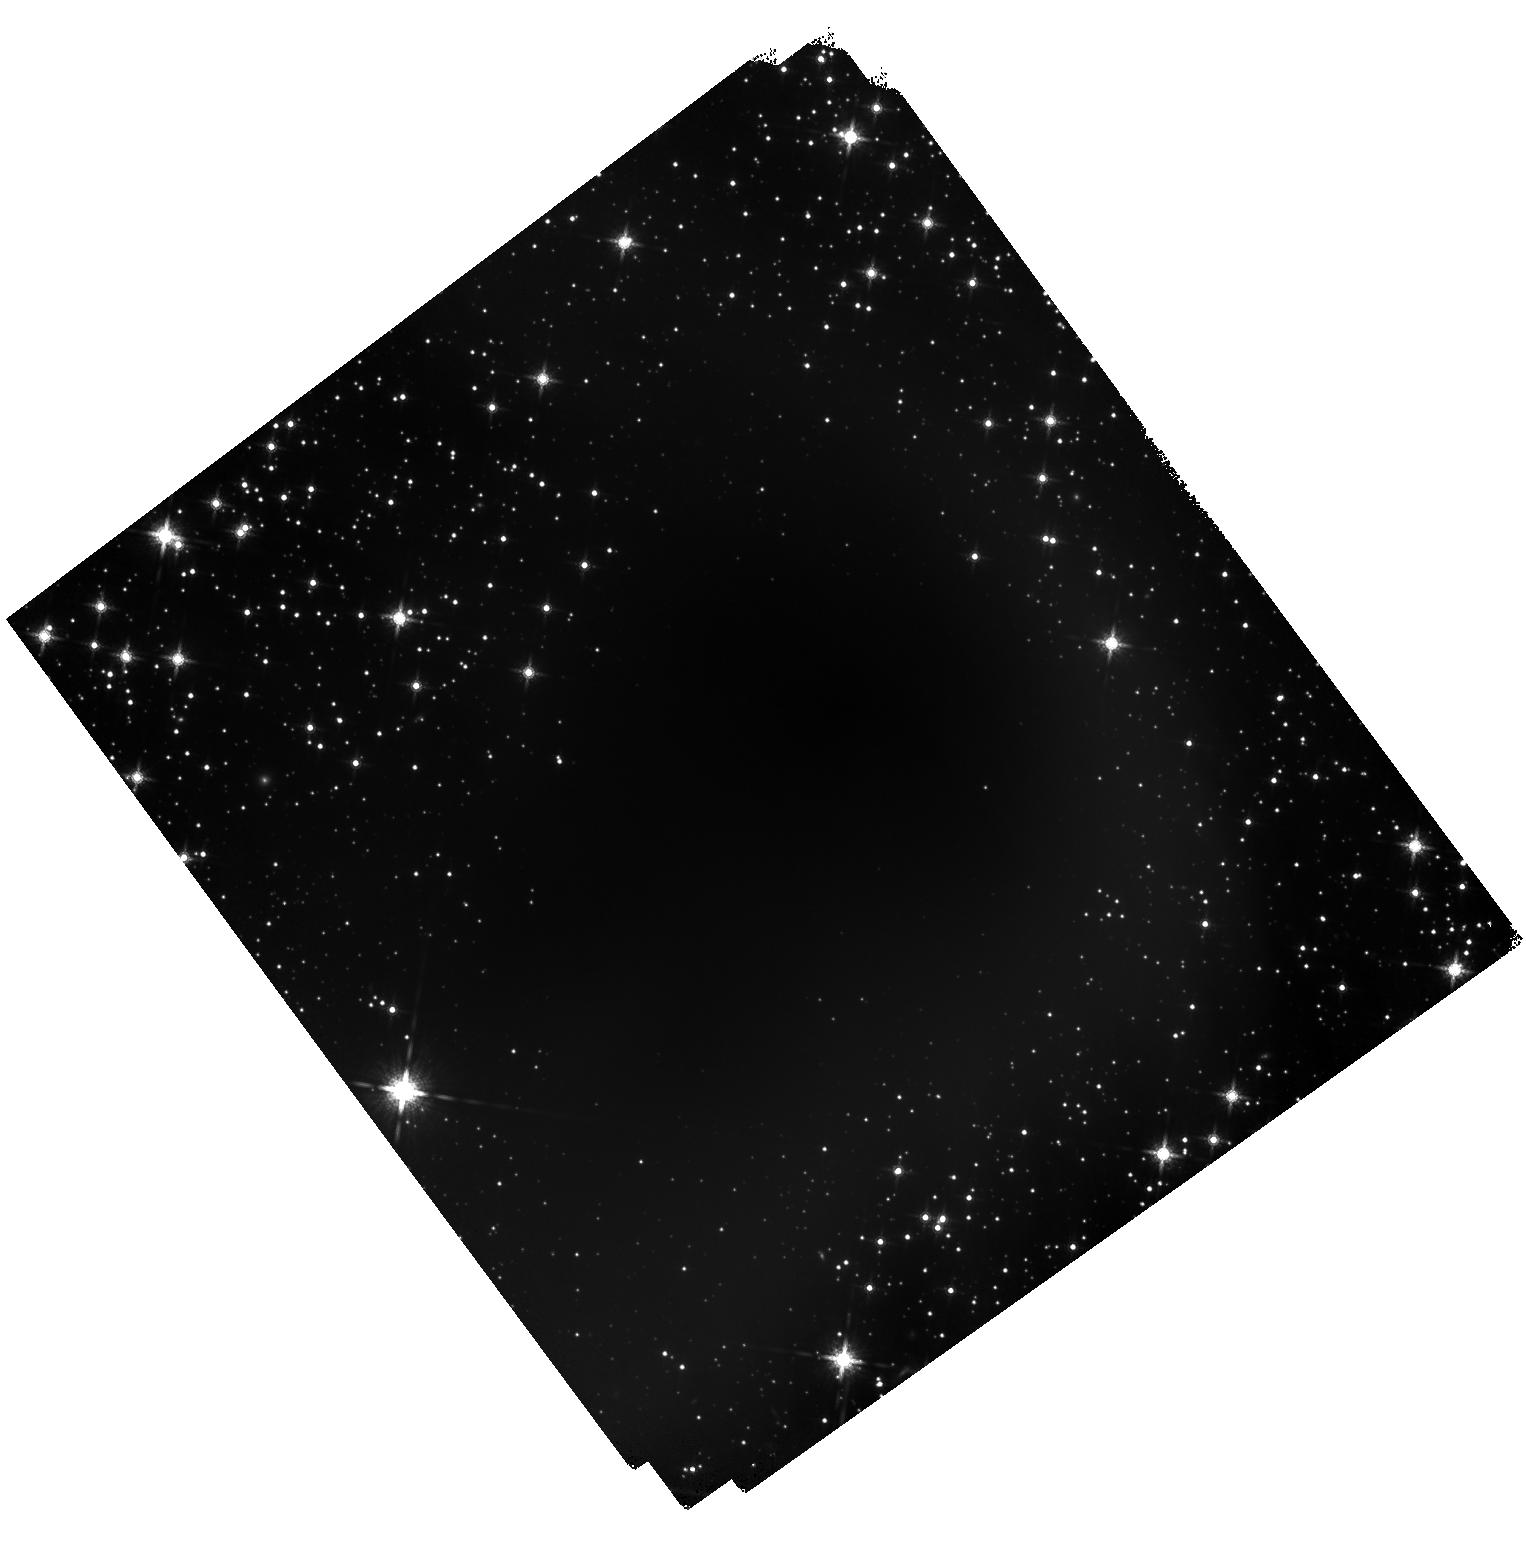
Target: L694-2-CENTER
Instrument: WFC3/IR
Filter: F160W
Exposure: 1.5 h
Observation ID: hst_11618_07_wfc3_ir_f160w_ib6307

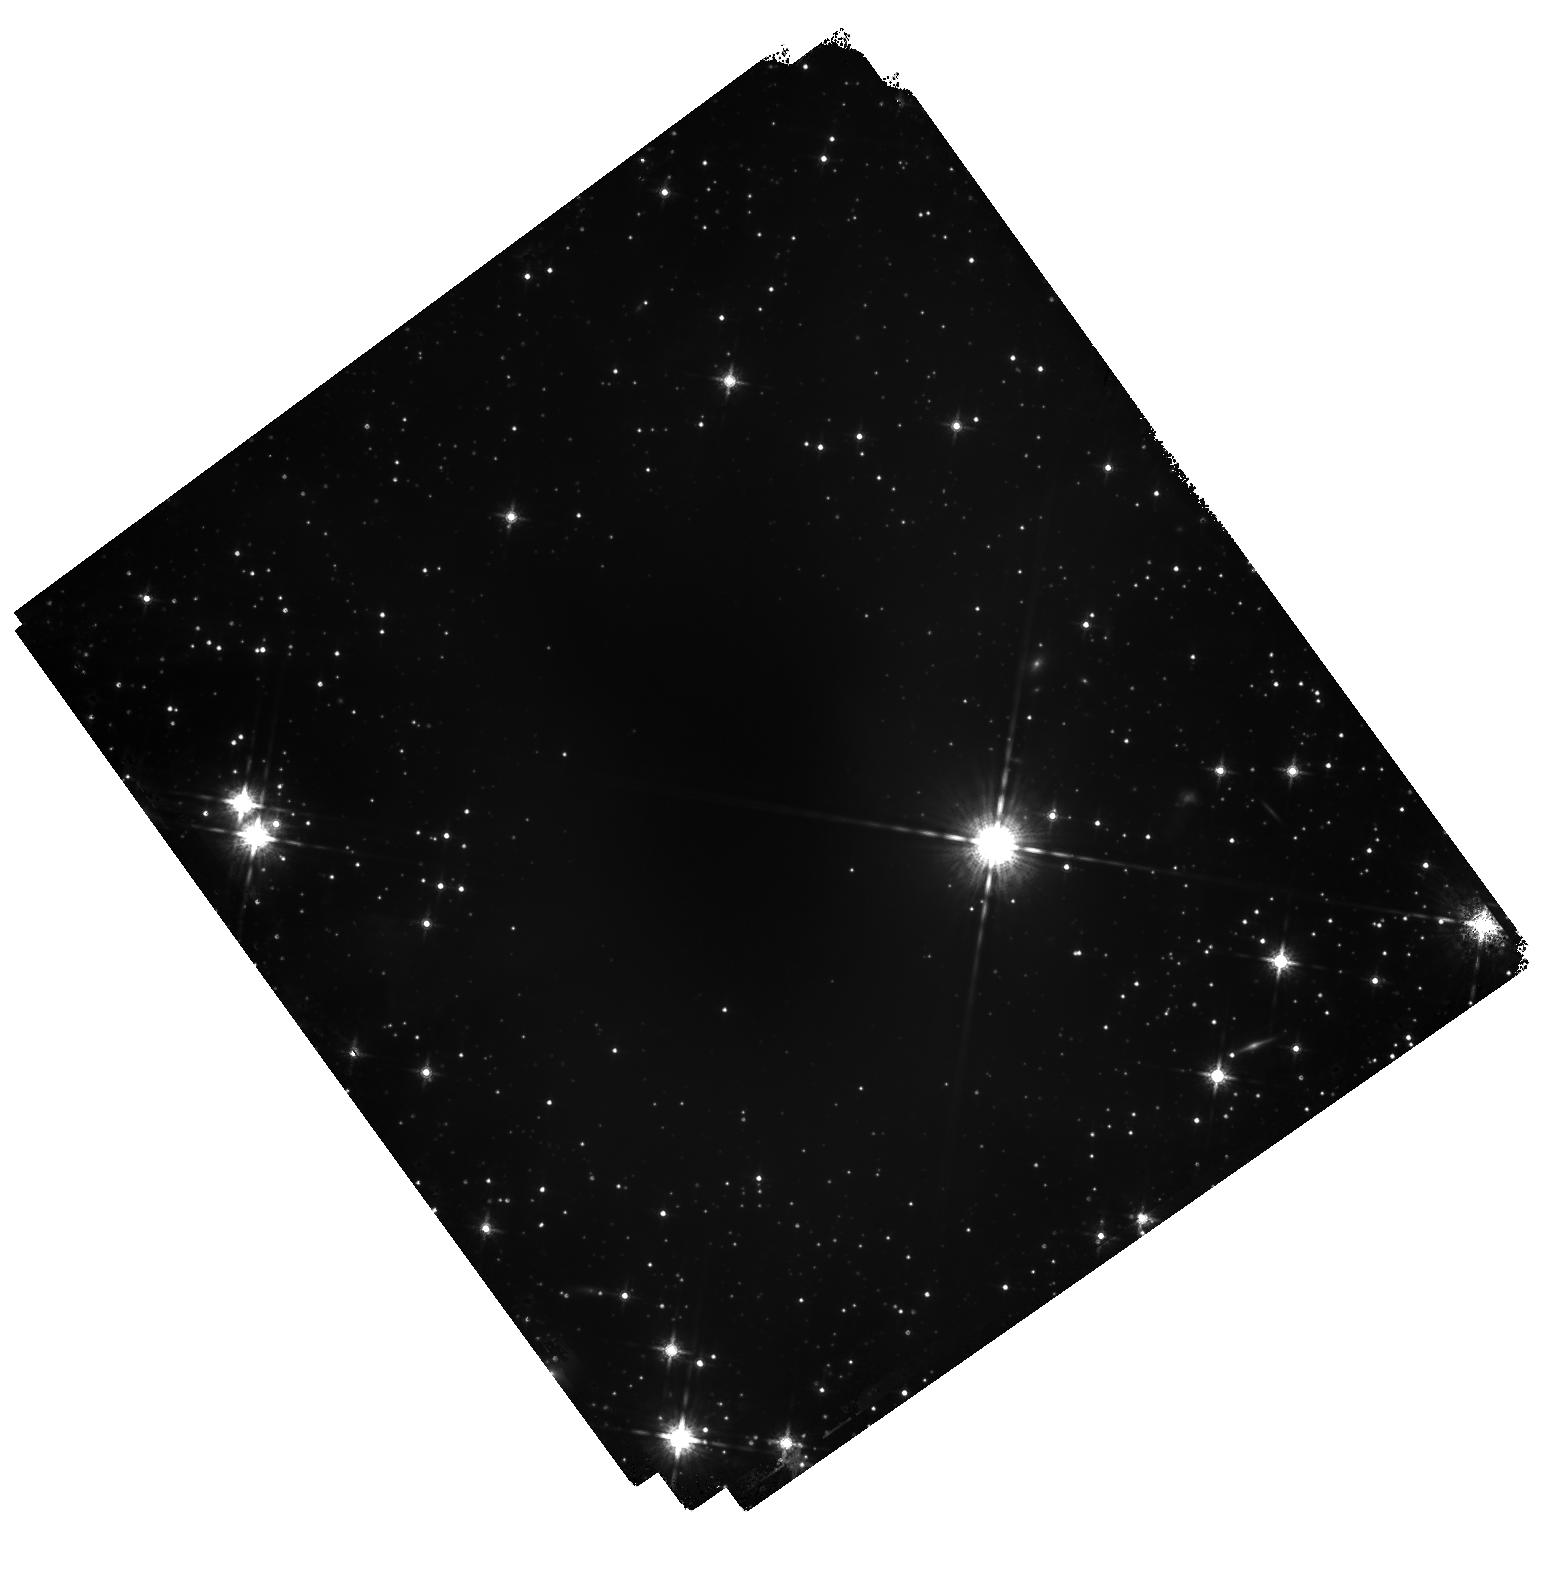
Target: B335-CENTER
Instrument: WFC3/IR
Filter: F160W
Exposure: 1.5 h
Observation ID: hst_11618_08_wfc3_ir_f160w_ib6308

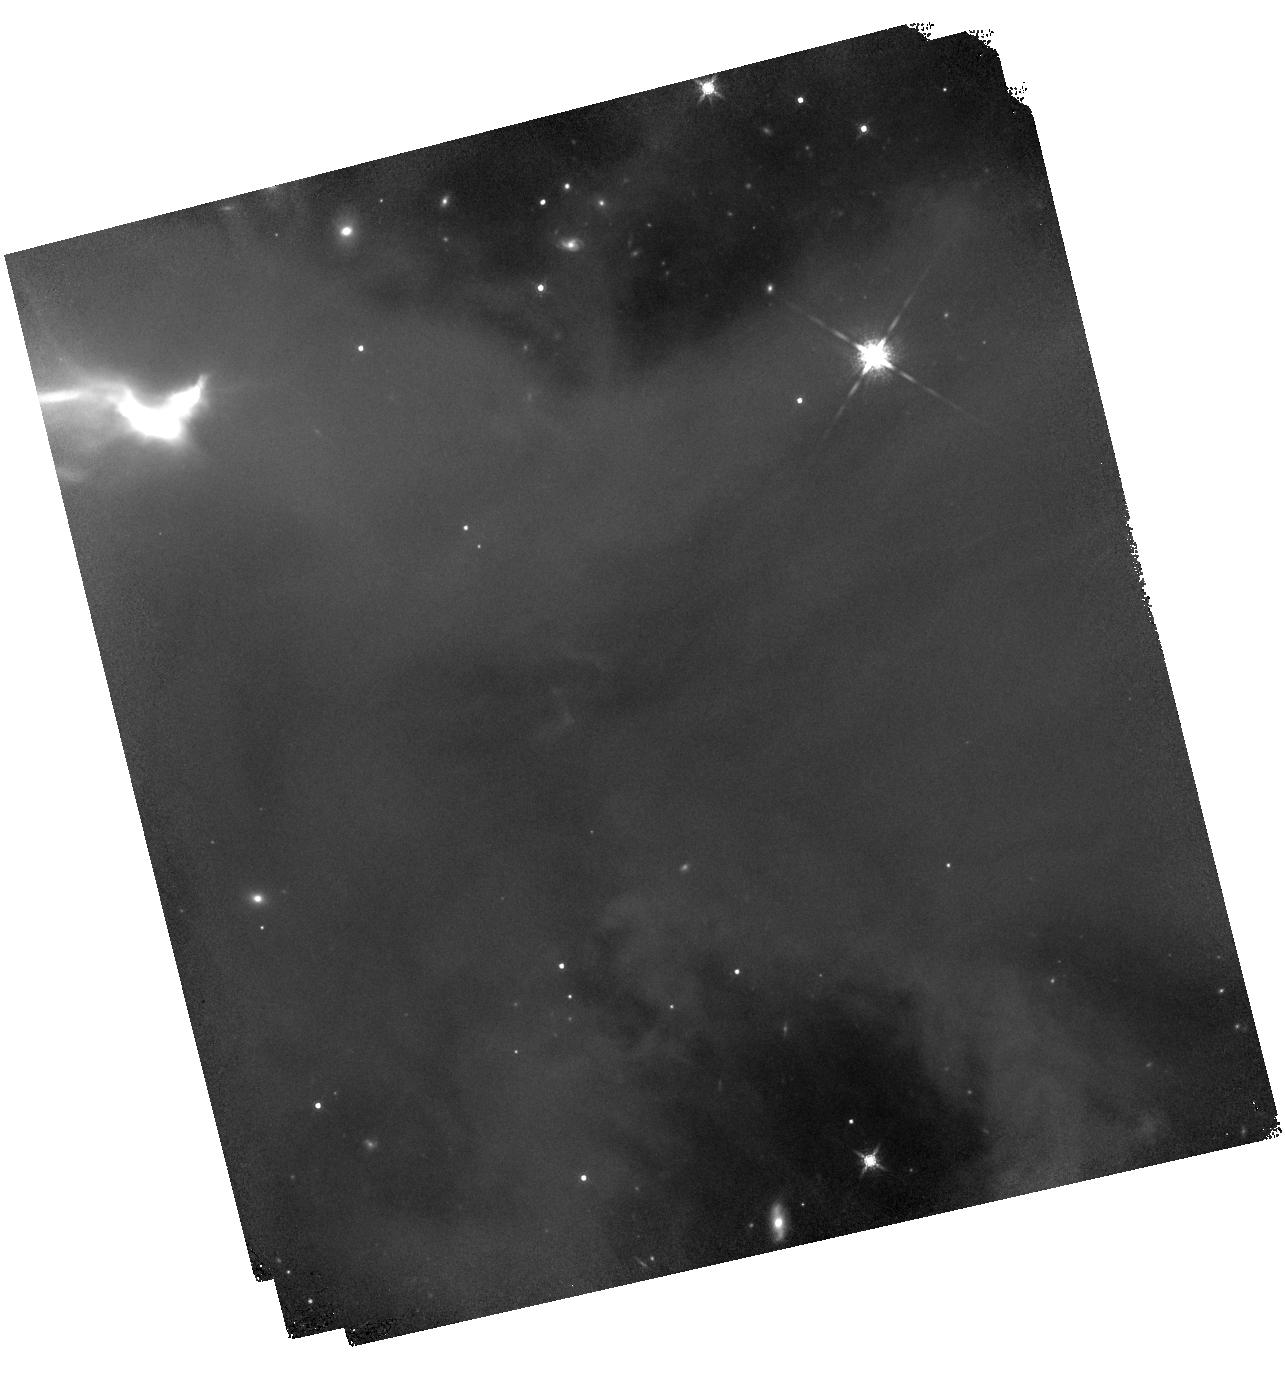
Target: IRAM04191+1522-CENTER
Instrument: WFC3/IR
Filter: F160W
Exposure: 1.5 h
Observation ID: hst_11618_05_wfc3_ir_f160w_ib6305

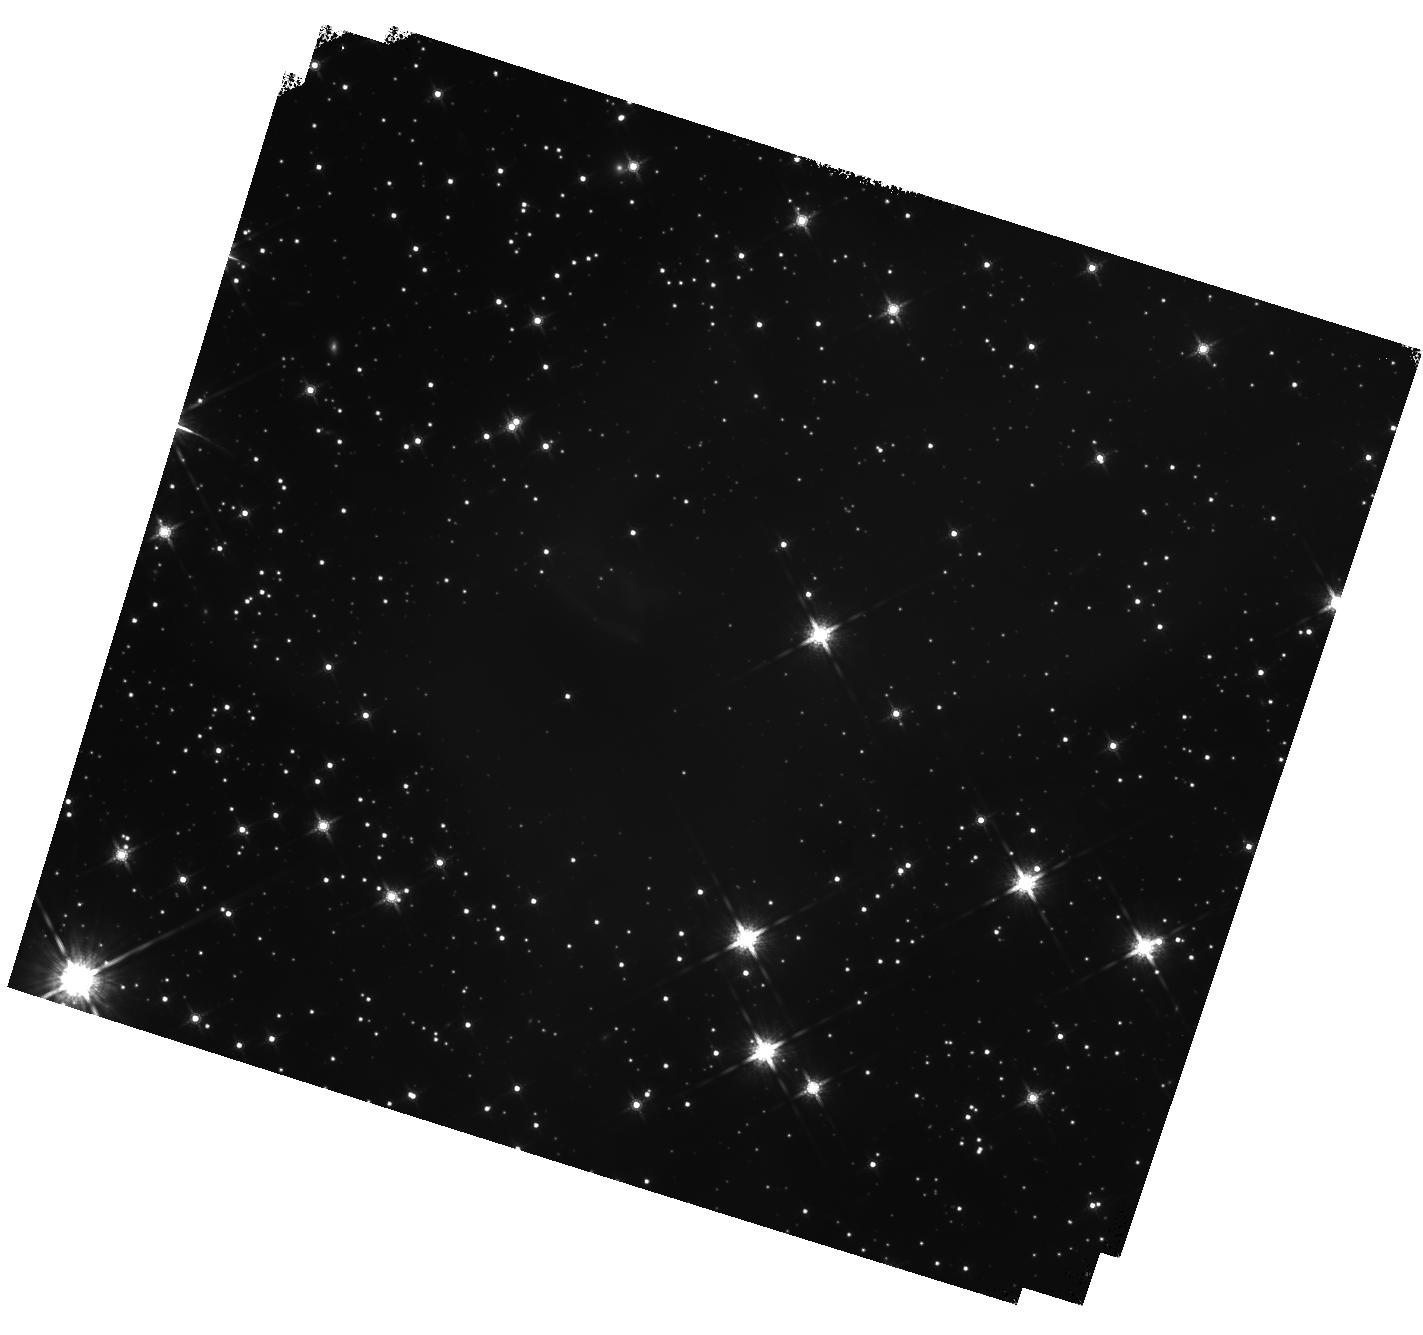
Target: L1014-CENTER
Instrument: WFC3/IR
Filter: F160W
Exposure: 1.6 h
Observation ID: hst_11618_01_wfc3_ir_f160w_ib6301

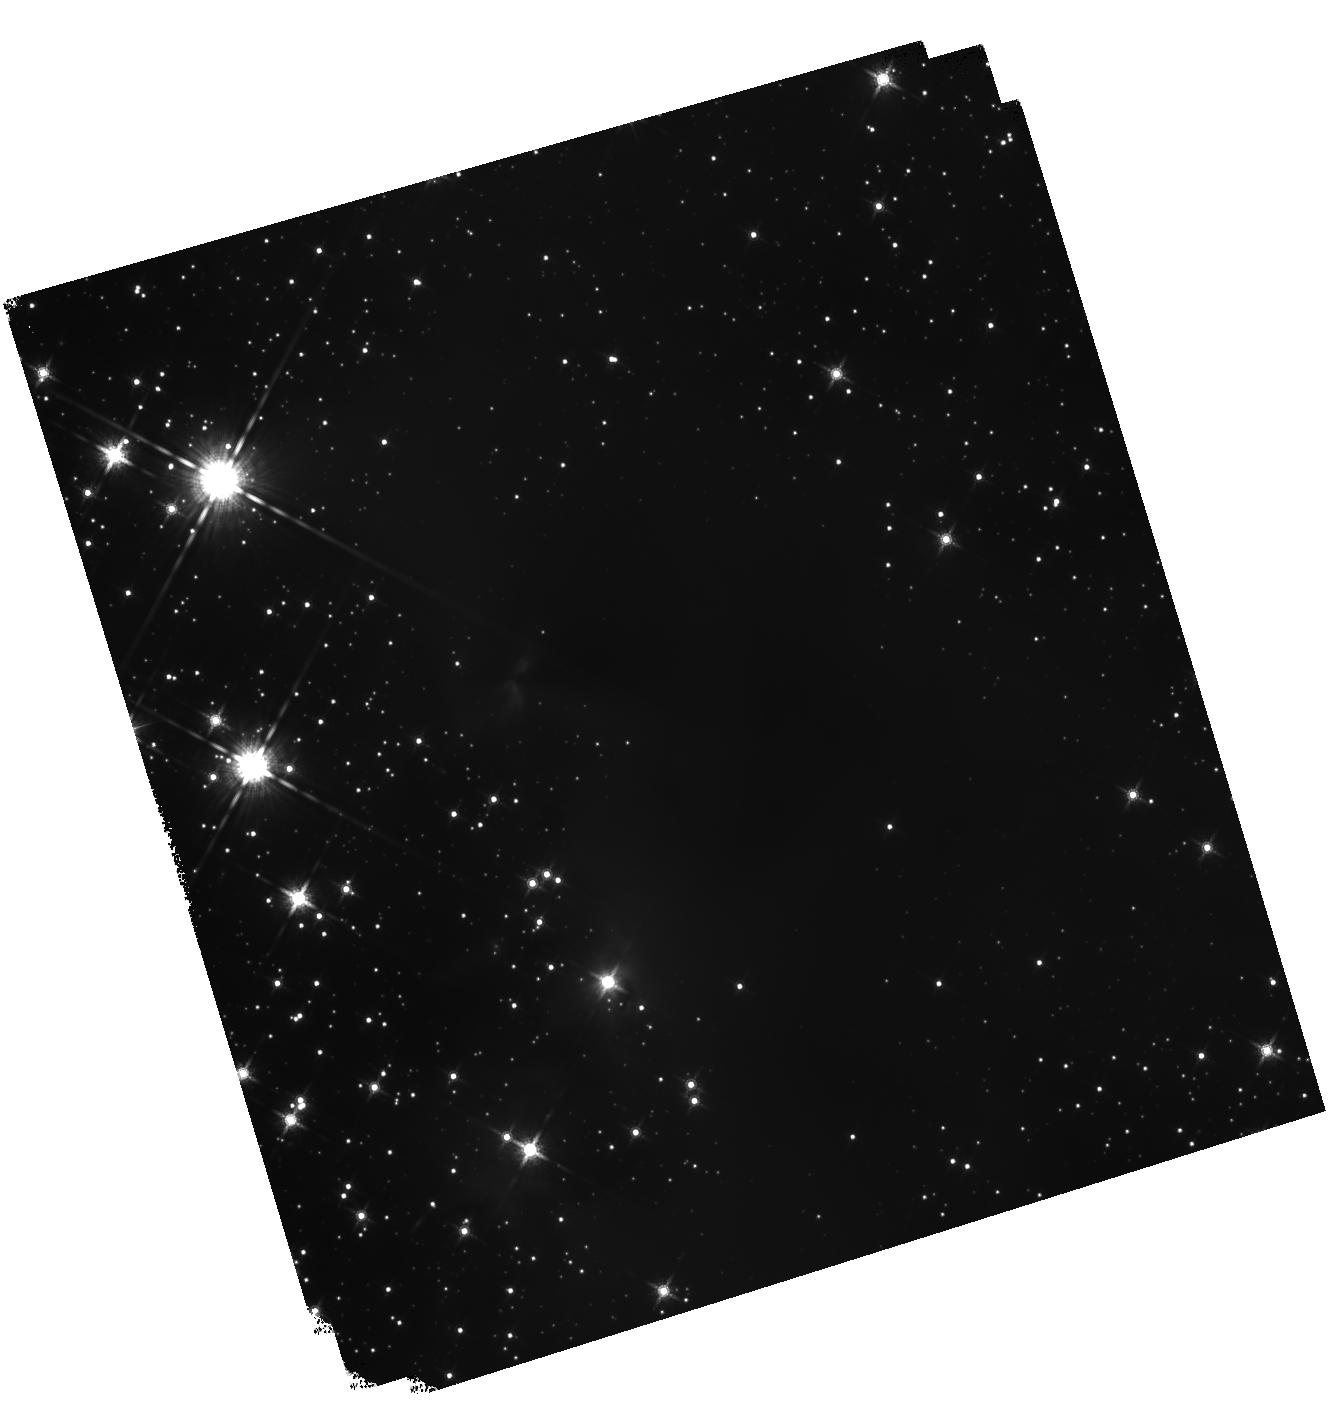
Target: DC2742-04-CENTER
Instrument: WFC3/IR
Filter: F160W
Exposure: 1.7 h
Observation ID: hst_11618_06_wfc3_ir_f160w_ib6306

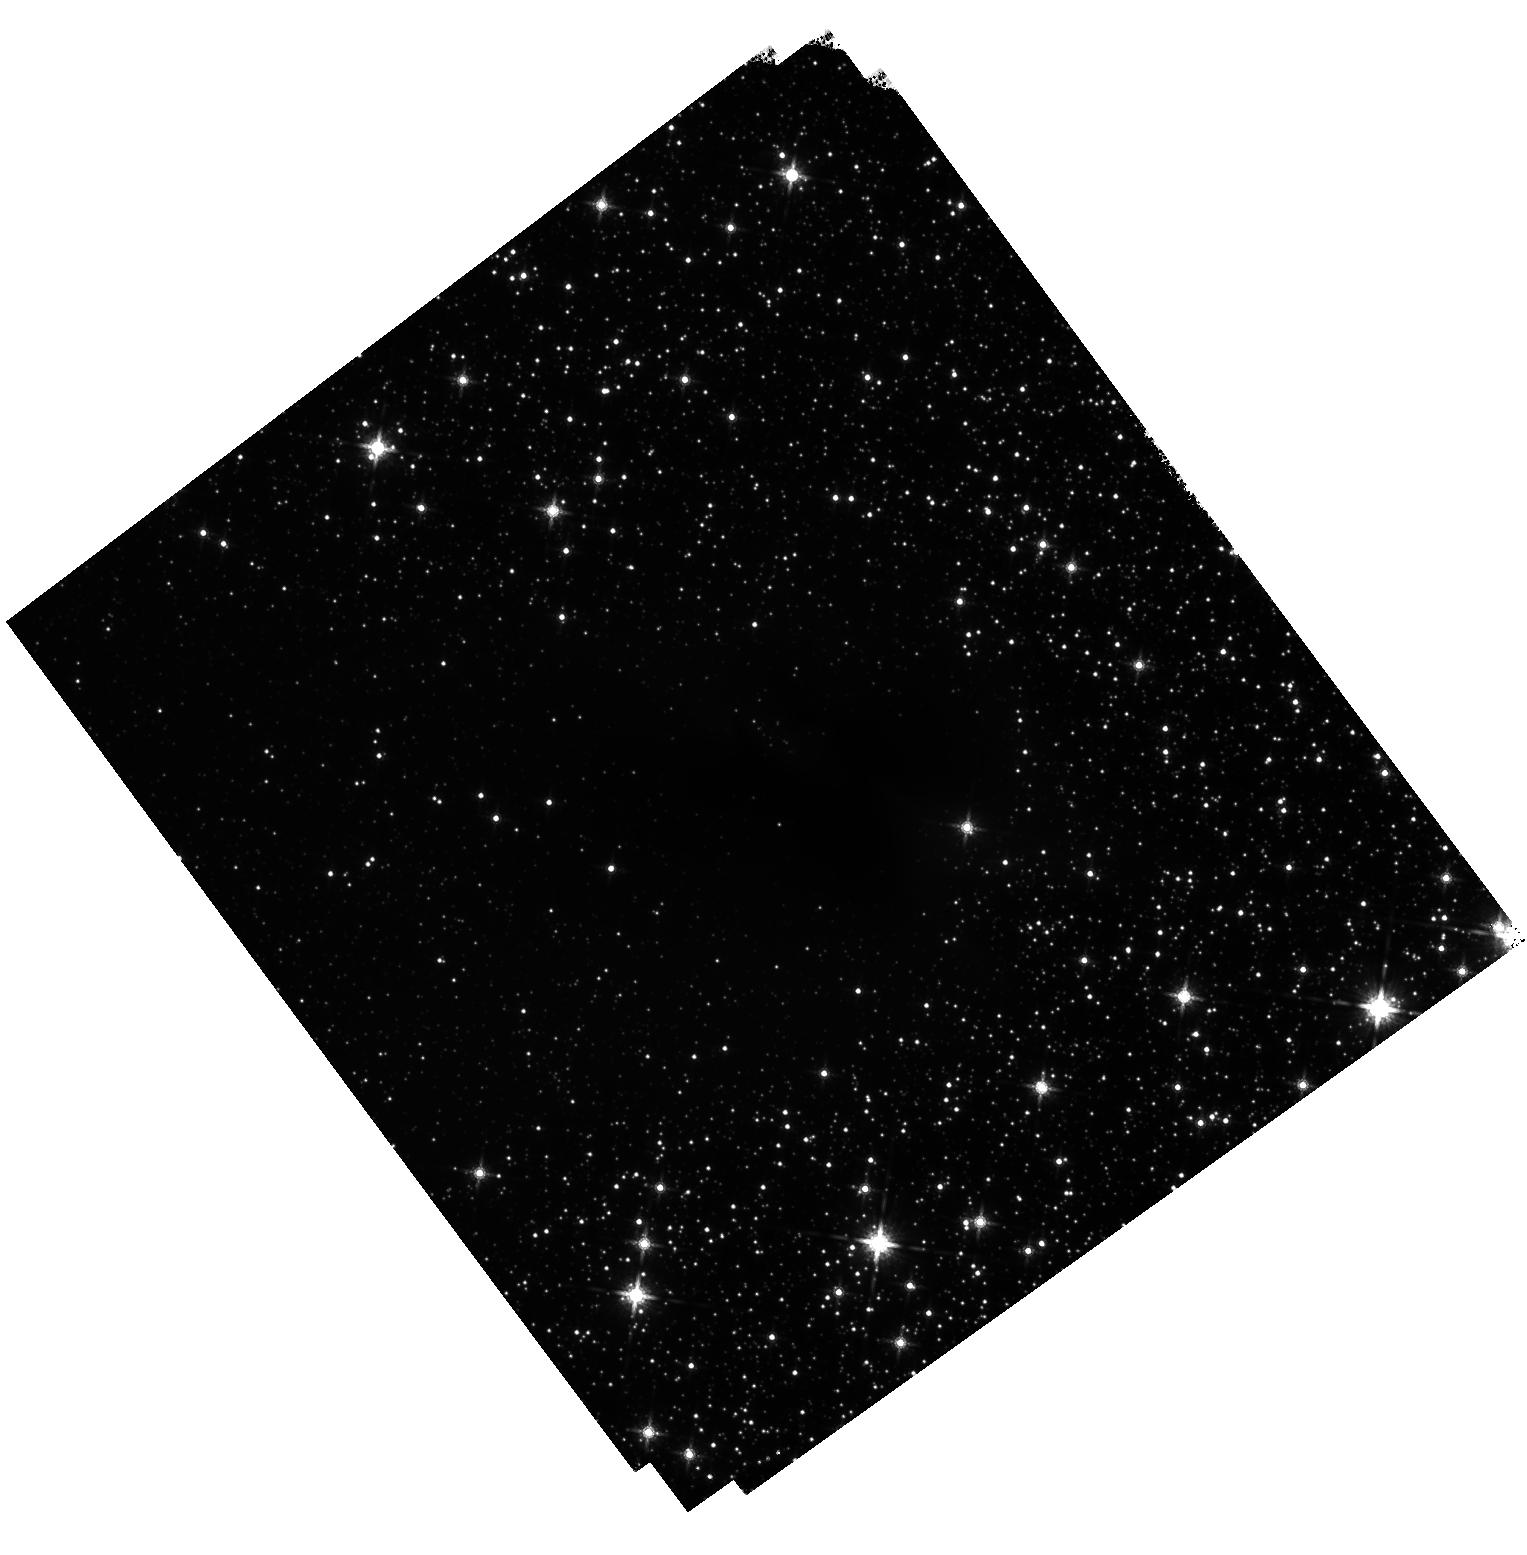
Target: L673-7-CENTER
Instrument: WFC3/IR
Filter: F160W
Exposure: 1.5 h
Observation ID: hst_11618_04_wfc3_ir_f160w_ib6304

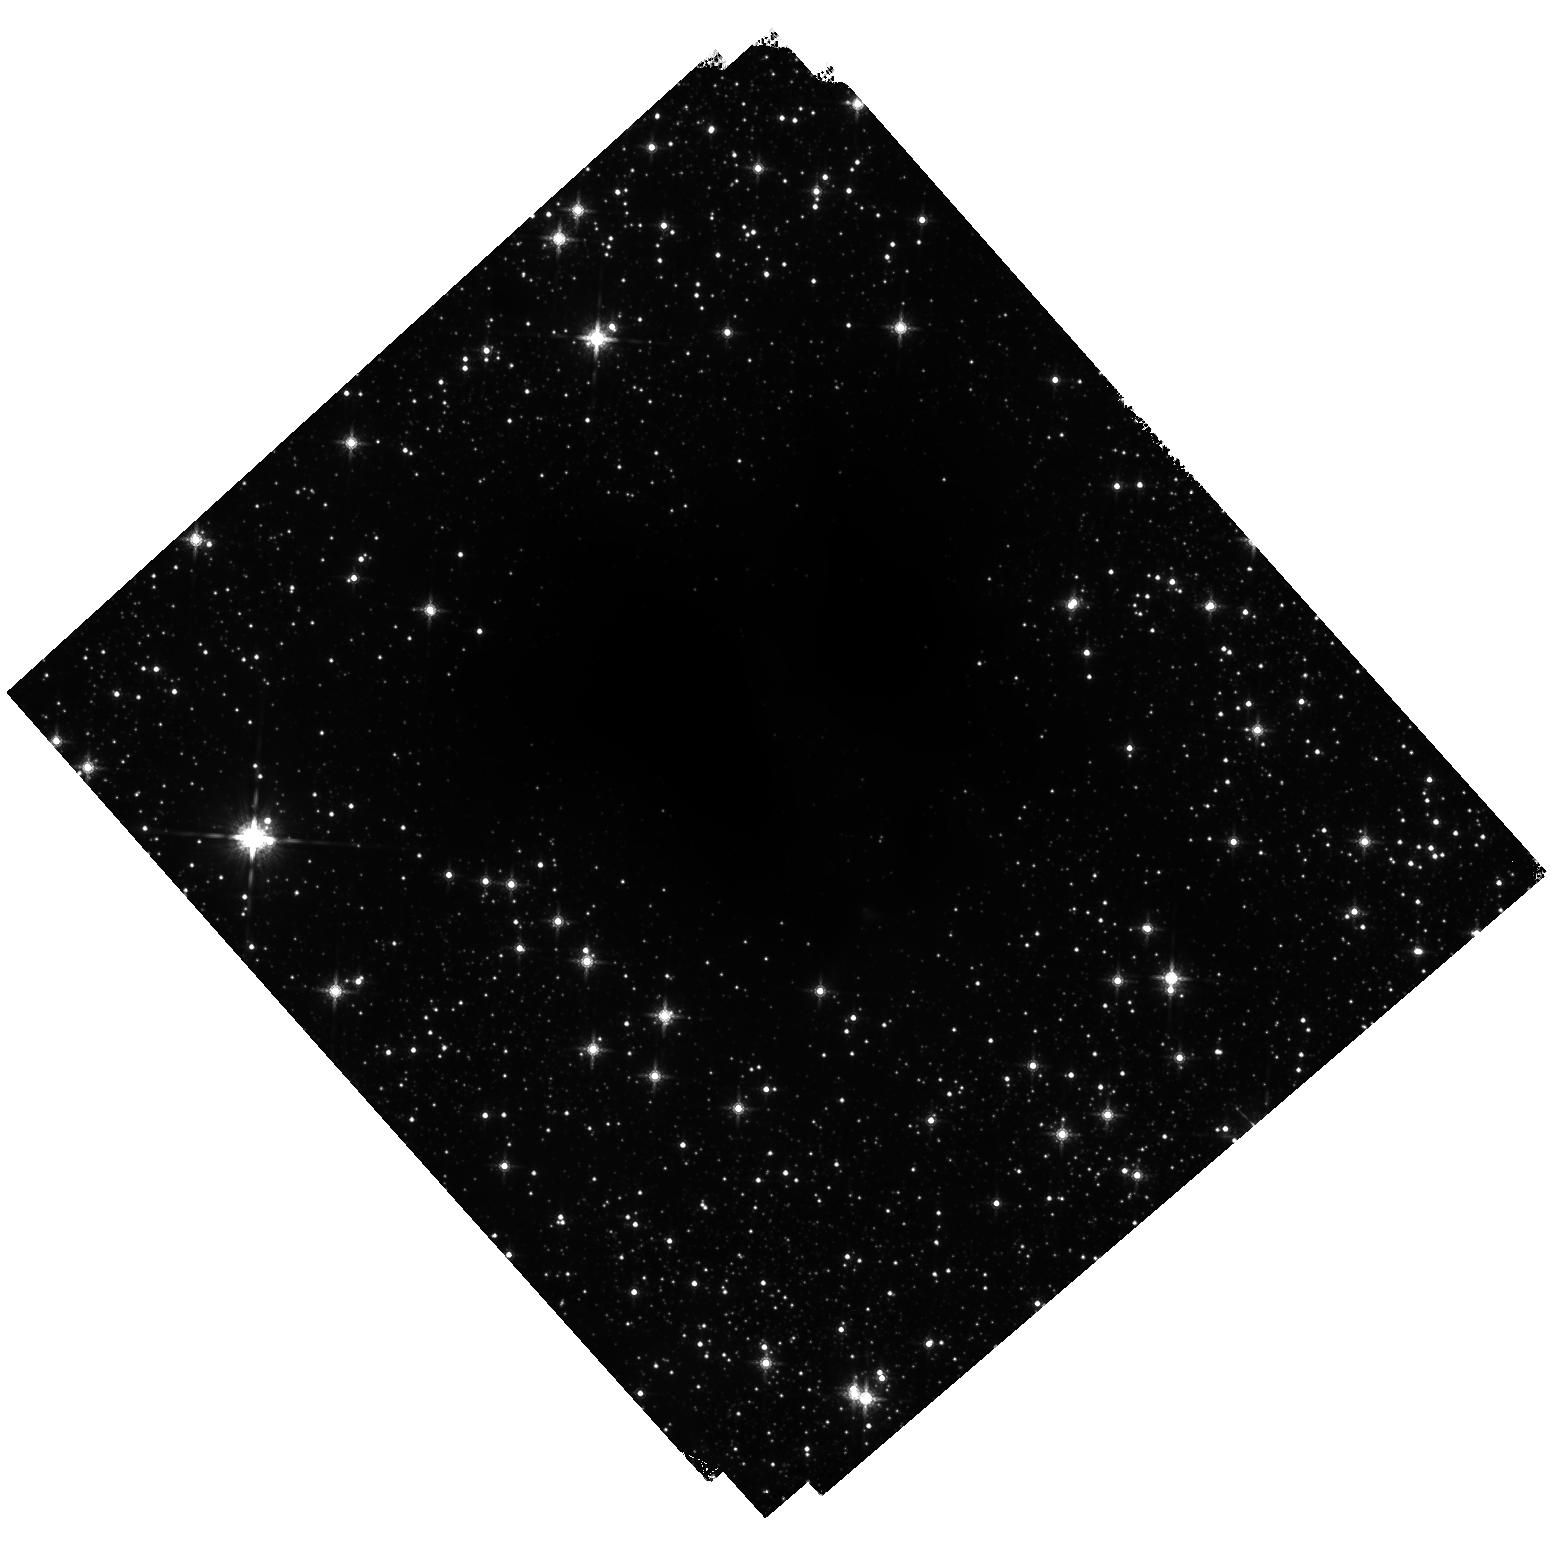
Target: L328-CENTER
Instrument: WFC3/IR
Filter: F160W
Exposure: 1.5 h
Observation ID: hst_11618_03_wfc3_ir_f160w_ib6303

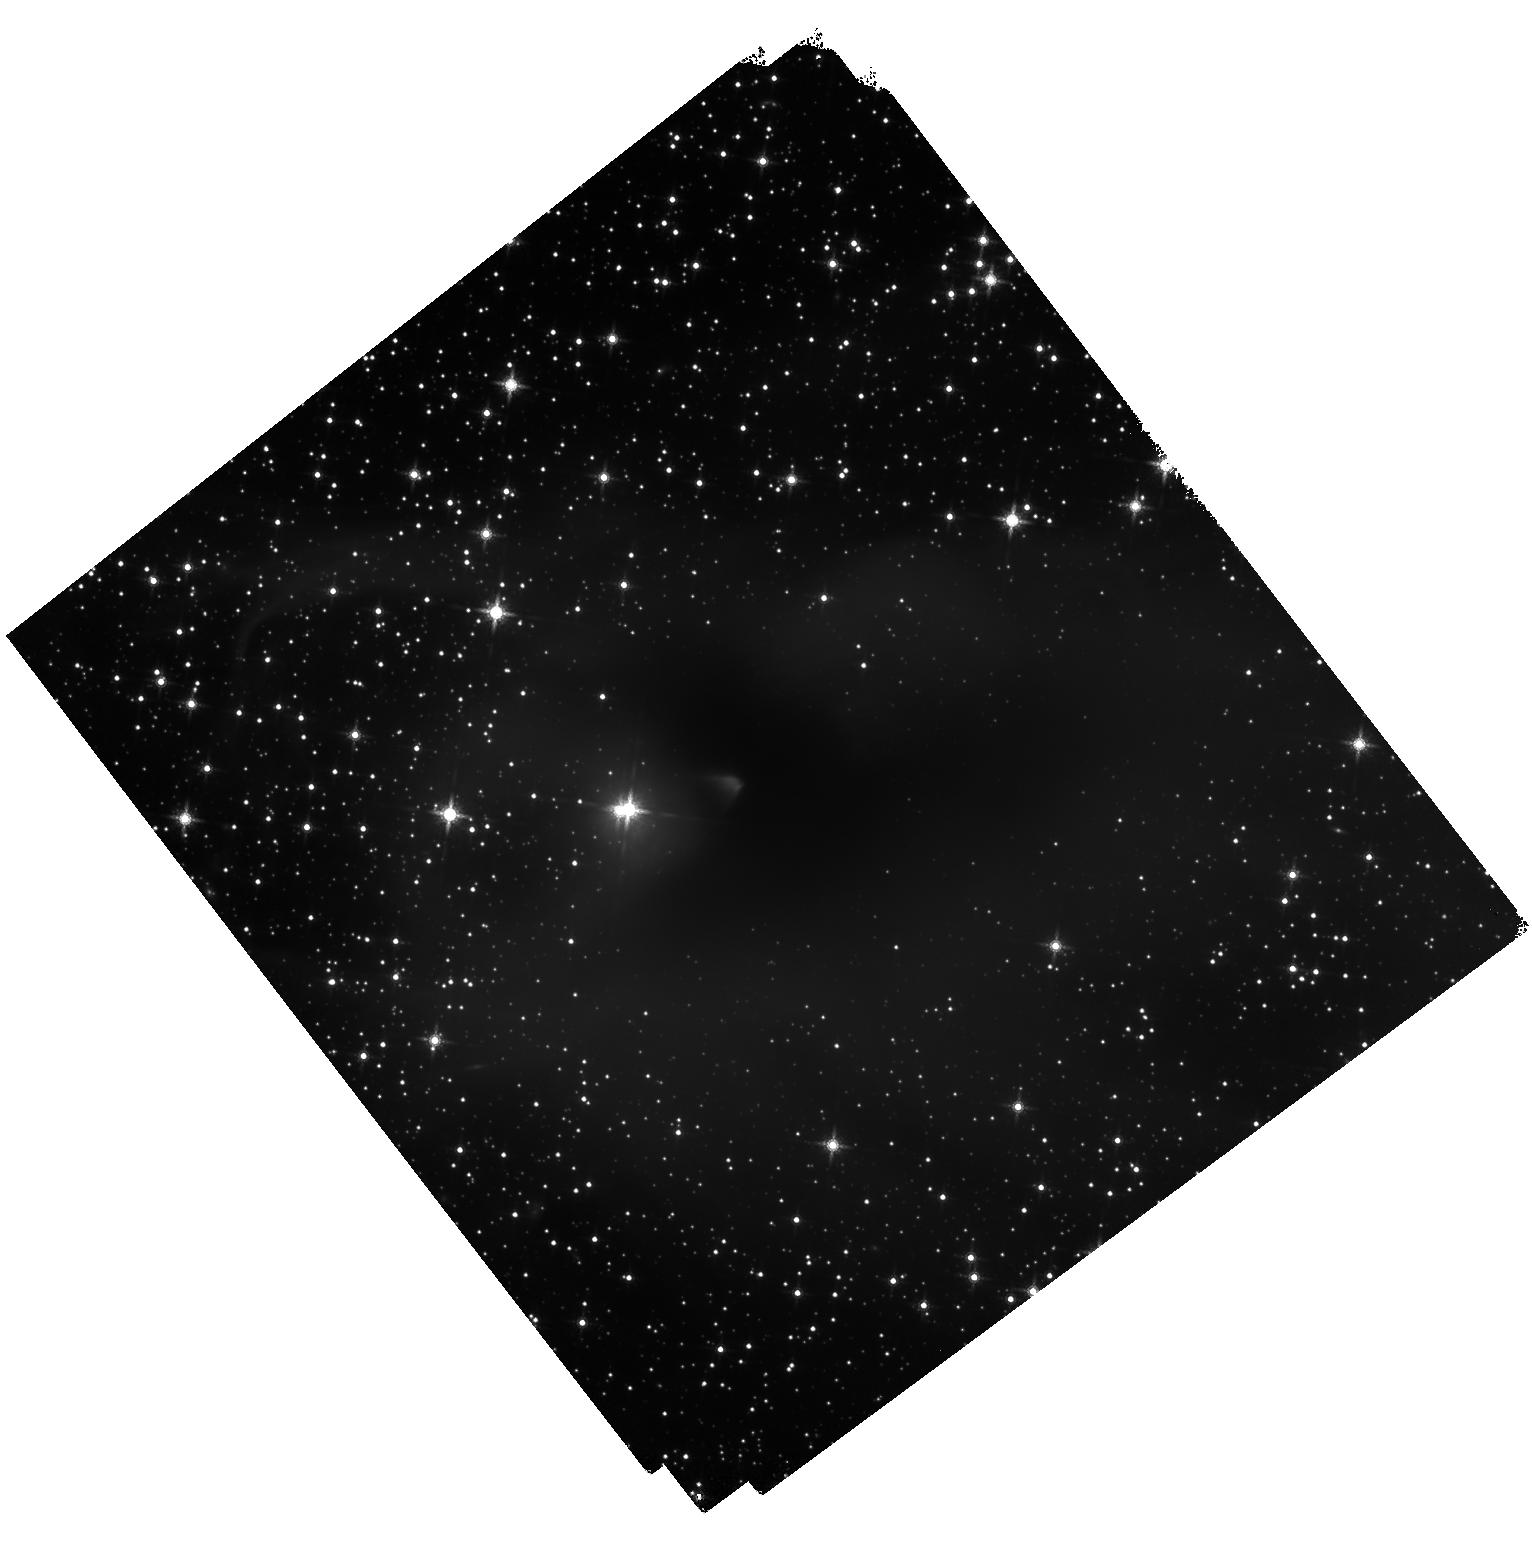
Target: CB130-3-CENTER
Instrument: WFC3/IR
Filter: F160W
Exposure: 1.5 h
Observation ID: hst_11618_02_wfc3_ir_f160w_ib6302

WFC3 Observations of VeLLOs and the Youngest Star Forming Environments (PI: Huard, Tracy L.)

The Cores-to-Disks Spitzer Legacy team has discovered a number of extremely low luminosity sources embedded deep within nearby (< 300 pc) cores previously thought to be starless. With substellar masses, these low luminosity sources represent either the youngest low-mass protostars yet detected or the first embedded brown dwarfs. In either case, they represent a new observed class of sources referred to as VeLLOs (Very Low Luminosity Objects). We propose WFC3 F160W observations of a small sample of these sources, to be combined with deep ground-based observations at Ks, to address a broad set of issues concerning VeLLOs and the environments within which they are forming. First, the morphology of their outflow cavities will be traced, yielding estimates of the inclinations and opening angles of the cavities and the evolutionary stages of the VeLLOs. Second, our observations will reveal background stars seen through the densest regions of cores harboring these VeLLOs. The color-excesses of the background stars will yield the highest angular resolution extinction maps necessary to directly probe the inner density structure of these cores, found very soon after the onset of collapse, which would constrain the initial conditions of collapse within these isolated environments. In addition, we will construct similar maps of the dense pre-protostellar core L694-2 and the protostellar core B335. These maps will provide a snapshot of the evolution of the inner density structure of a core prior to low-mass star formation and soon thereafter, for comparison with the inner density structure of cores that have formed VeLLOs. Finally, these extinction maps will enable us to determine the core "centers", or positions of peak column densities. Comparison of these centers with the positions of the VeLLOs may yield insight regarding potential differences between the formation of low-mass stars and brown dwarfs.